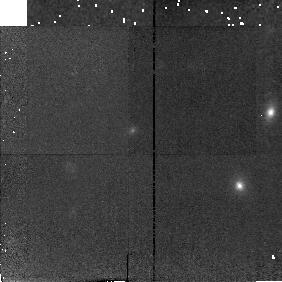
Target: CL1335+4640
Instrument: NICMOS/NIC2
Filter: F160W
Exposure: 18 min
Observation ID: n42b34010

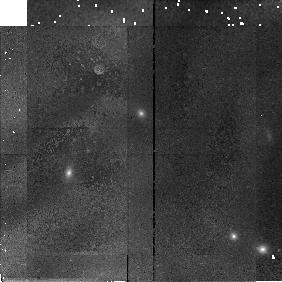
Target: CL1227+4637
Instrument: NICMOS/NIC2
Filter: F160W
Exposure: 13 min
Observation ID: n42b07010

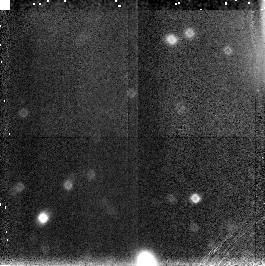
Target: PARALLEL-TARGET-1
Instrument: NICMOS/NIC3
Filter: F160W
Exposure: 13 min
Observation ID: n42b01030

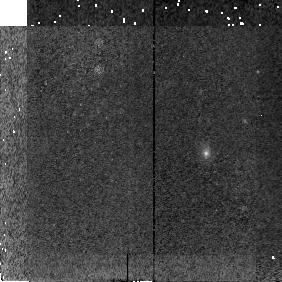
Target: CL2155+0334
Instrument: NICMOS/NIC2
Filter: F160W
Exposure: 19 min
Observation ID: n42b44010

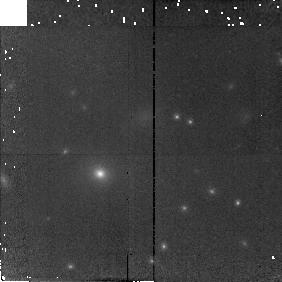
Target: MS0451.6-0305
Instrument: NICMOS/NIC2
Filter: F160W
Exposure: 13 min
Observation ID: n42b50010

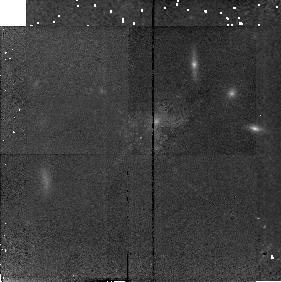
Target: CL1420+4636
Instrument: NICMOS/NIC2
Filter: F160W
Exposure: 18 min
Observation ID: n42b13010

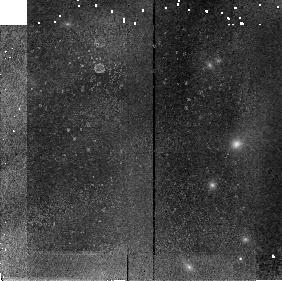
Target: MS2053.7-0449
Instrument: NICMOS/NIC2
Filter: F160W
Exposure: 13 min
Observation ID: n42b56010

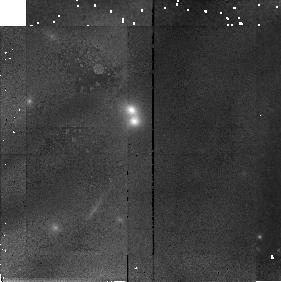
Target: MS1621.5+2640
Instrument: NICMOS/NIC2
Filter: F160W
Exposure: 13 min
Observation ID: n42b55010

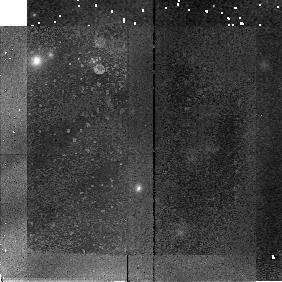
Target: CL1038+4642
Instrument: NICMOS/NIC2
Filter: F160W
Exposure: 18 min
Observation ID: n42b05010

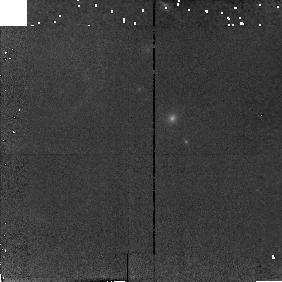
Target: CL1402+4640
Instrument: NICMOS/NIC2
Filter: F160W
Exposure: 13 min
Observation ID: n42b08010

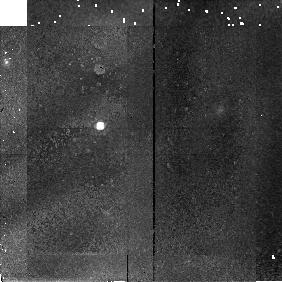
Target: MS1610.4+6616
Instrument: NICMOS/NIC2
Filter: F160W
Exposure: 13 min
Observation ID: n42b54010

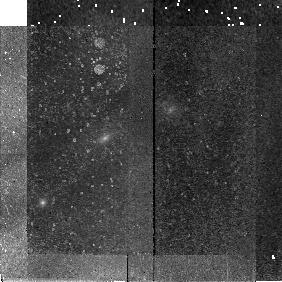
Target: CL1341+0005
Instrument: NICMOS/NIC2
Filter: F160W
Exposure: 19 min
Observation ID: n42b60010

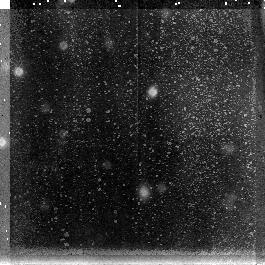
Target: PARALLEL-TARGET-1
Instrument: NICMOS/NIC3
Filter: F160W
Exposure: 19 min
Observation ID: n42b58030

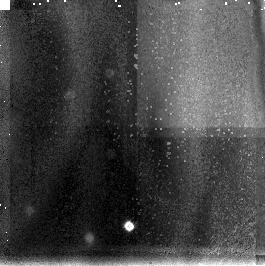
Target: PARALLEL-TARGET-1
Instrument: NICMOS/NIC3
Filter: F160W
Exposure: 13 min
Observation ID: n42b30030

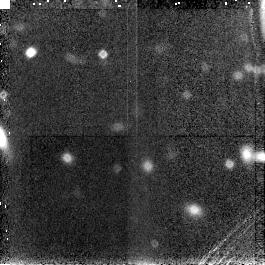
Target: PARALLEL-TARGET-1
Instrument: NICMOS/NIC3
Filter: F160W
Exposure: 13 min
Observation ID: n42b12030

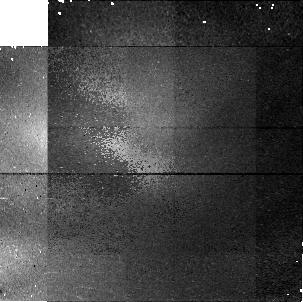
Target: PARALLEL-TARGET-1
Instrument: NICMOS/NIC1
Filter: F160W
Exposure: 18 min
Observation ID: n42b43020

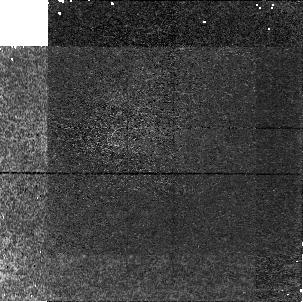
Target: PARALLEL-TARGET-1
Instrument: NICMOS/NIC1
Filter: F160W
Exposure: 19 min
Observation ID: n42b04020

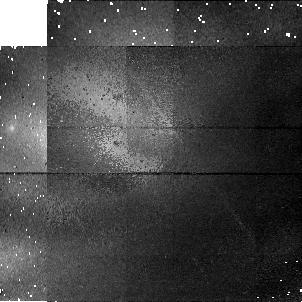
Target: PARALLEL-TARGET-1
Instrument: NICMOS/NIC1
Filter: F160W
Exposure: 13 min
Observation ID: n42b49020

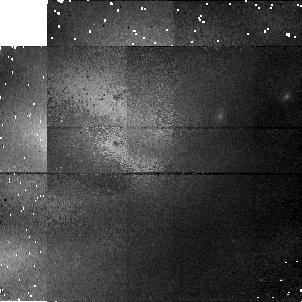
Target: PARALLEL-TARGET-1
Instrument: NICMOS/NIC1
Filter: F160W
Exposure: 13 min
Observation ID: n42b39020

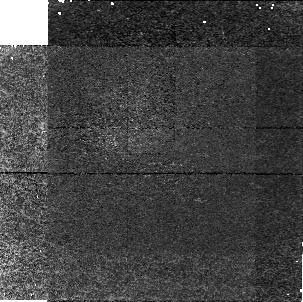
Target: PARALLEL-TARGET-1
Instrument: NICMOS/NIC1
Filter: F160W
Exposure: 18 min
Observation ID: n42b03020

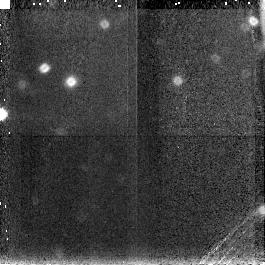
Target: PARALLEL-TARGET-1
Instrument: NICMOS/NIC3
Filter: F160W
Exposure: 13 min
Observation ID: n42b38030

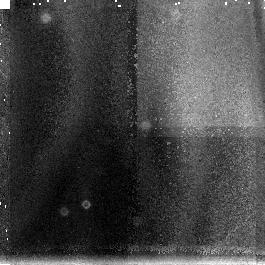
Target: PARALLEL-TARGET-1
Instrument: NICMOS/NIC3
Filter: F160W
Exposure: 13 min
Observation ID: n42b40030

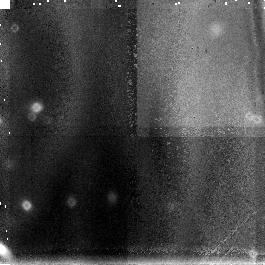
Target: PARALLEL-TARGET-1
Instrument: NICMOS/NIC3
Filter: F160W
Exposure: 13 min
Observation ID: n42b53030

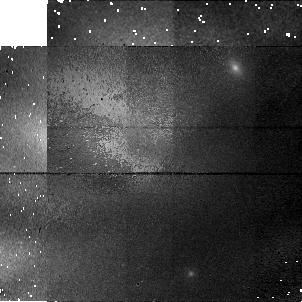
Target: PARALLEL-TARGET-1
Instrument: NICMOS/NIC1
Filter: F160W
Exposure: 13 min
Observation ID: n42b06020

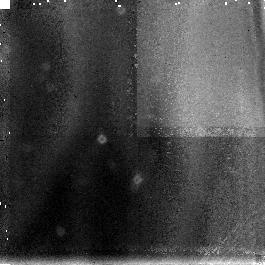
Target: PARALLEL-TARGET-1
Instrument: NICMOS/NIC3
Filter: F160W
Exposure: 13 min
Observation ID: n42b33030

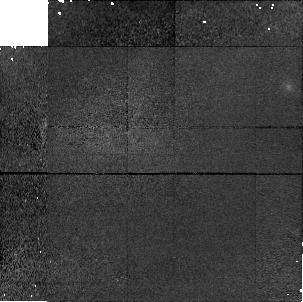
Target: PARALLEL-TARGET-1
Instrument: NICMOS/NIC1
Filter: F160W
Exposure: 13 min
Observation ID: n42b27020

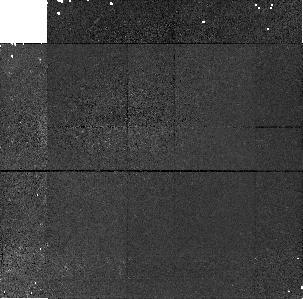
Target: PARALLEL-TARGET-1
Instrument: NICMOS/NIC1
Filter: F160W
Exposure: 19 min
Observation ID: n42b35020

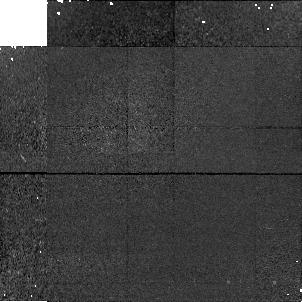
Target: PARALLEL-TARGET-1
Instrument: NICMOS/NIC1
Filter: F160W
Exposure: 13 min
Observation ID: n42b36020

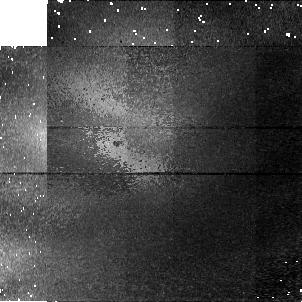
Target: PARALLEL-TARGET-1
Instrument: NICMOS/NIC1
Filter: F160W
Exposure: 13 min
Observation ID: n42b48020

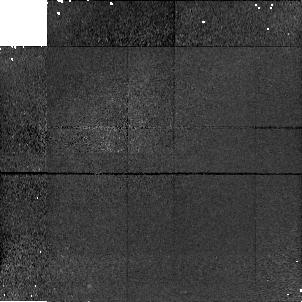
Target: PARALLEL-TARGET-1
Instrument: NICMOS/NIC1
Filter: F160W
Exposure: 13 min
Observation ID: n42b15020

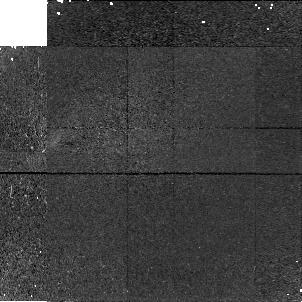
Target: PARALLEL-TARGET-1
Instrument: NICMOS/NIC1
Filter: F160W
Exposure: 18 min
Observation ID: n42b52020

Elliptical Galaxy Evolution at High Redshift: IR Imaging of 60 Distant Clusters (PI: Dalcanton, Julianne)

By measuring the structural properties of high redshift cluster elliptical galaxies, we aim to resolve the controversy regarding the age and formation history of bright cluster ellipticals. We propose to use NICMOS SNAPshot observations in combination with our ground-based survey for high-z (z > 0.4) clusters to obtain data for 60 brightest cluster ellipticals and about 600 cluster ellipticals that is directly comparable, in both resolution and rest-frame wavelength, to that available data for their local counterparts. HST resolution will enable us to determine if these galaxies are evolving solely in luminosity or whether they are evolving in scale and/or surface brightness, and whether they exhibit signatures of interactions. Only with HST can we separate the effects of mass evolution and luminosity evolution. Our ground -based redshifts and optical colors will complete the picture. Snapshot observations are ideally suited to obtaining both sufficient detail on the brightest galaxies and sample a large number of clusters. This sample, for which we do not claim proprietary data-rights, will be an immediate resource for the community.